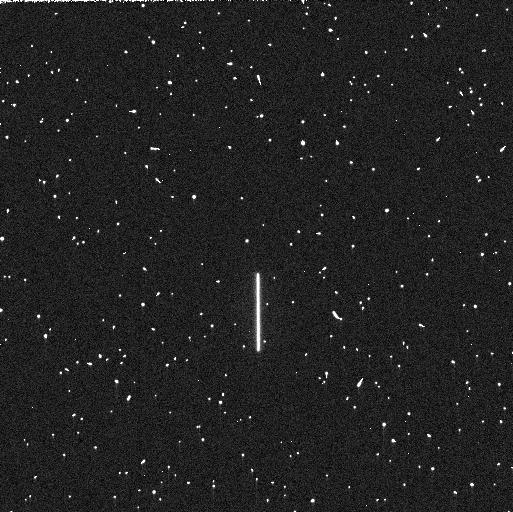
Target: P330E
Instrument: WFC3/UVIS
Filter: F225W
Exposure: 5 min
Observation ID: iegg12mhq

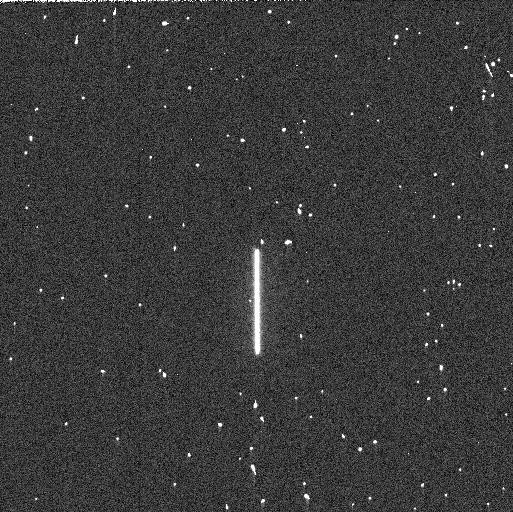
Target: P330E
Instrument: WFC3/UVIS
Filter: F275W
Exposure: 3 min
Observation ID: iegg01q3s

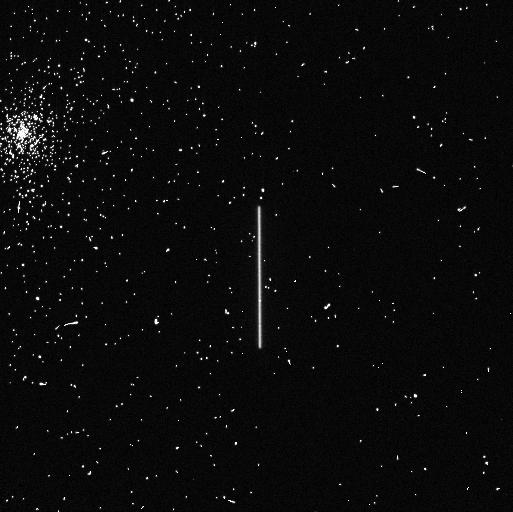
Target: P330E
Instrument: WFC3/UVIS
Filter: F275W
Exposure: 4 min
Observation ID: iegg12mcq

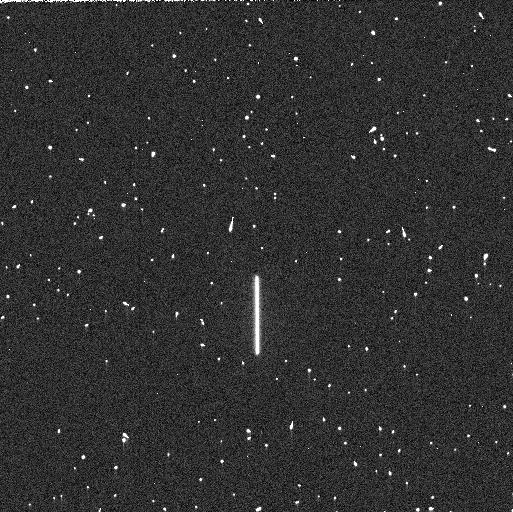
Target: P330E
Instrument: WFC3/UVIS
Filter: F225W
Exposure: 5 min
Observation ID: iegg01q2s

WFC3 UVIS Time Dependent Sensitivity (PI: Calamida, Annalisa)

This program acquires scanned observations for monitoring the relative changes in the WFC3/UVIS photometric throughput. The spectrophotometric white dwarf standard stars GD153 and GRW70, and G-type star P330E, are scanned in a subset of filters periodically over the year. Historically, this program was intended as a monitor of the UV filters as they provide a means to detect contaminants on the instrument optics, with one or two visible/red filters serving as a control. Since then, additional filters in the visible and red have been added to the program to expand the monitor to longer wavelengths. The observing cadence is roughly once a month though some exceptions are required to accommodate visibilities.